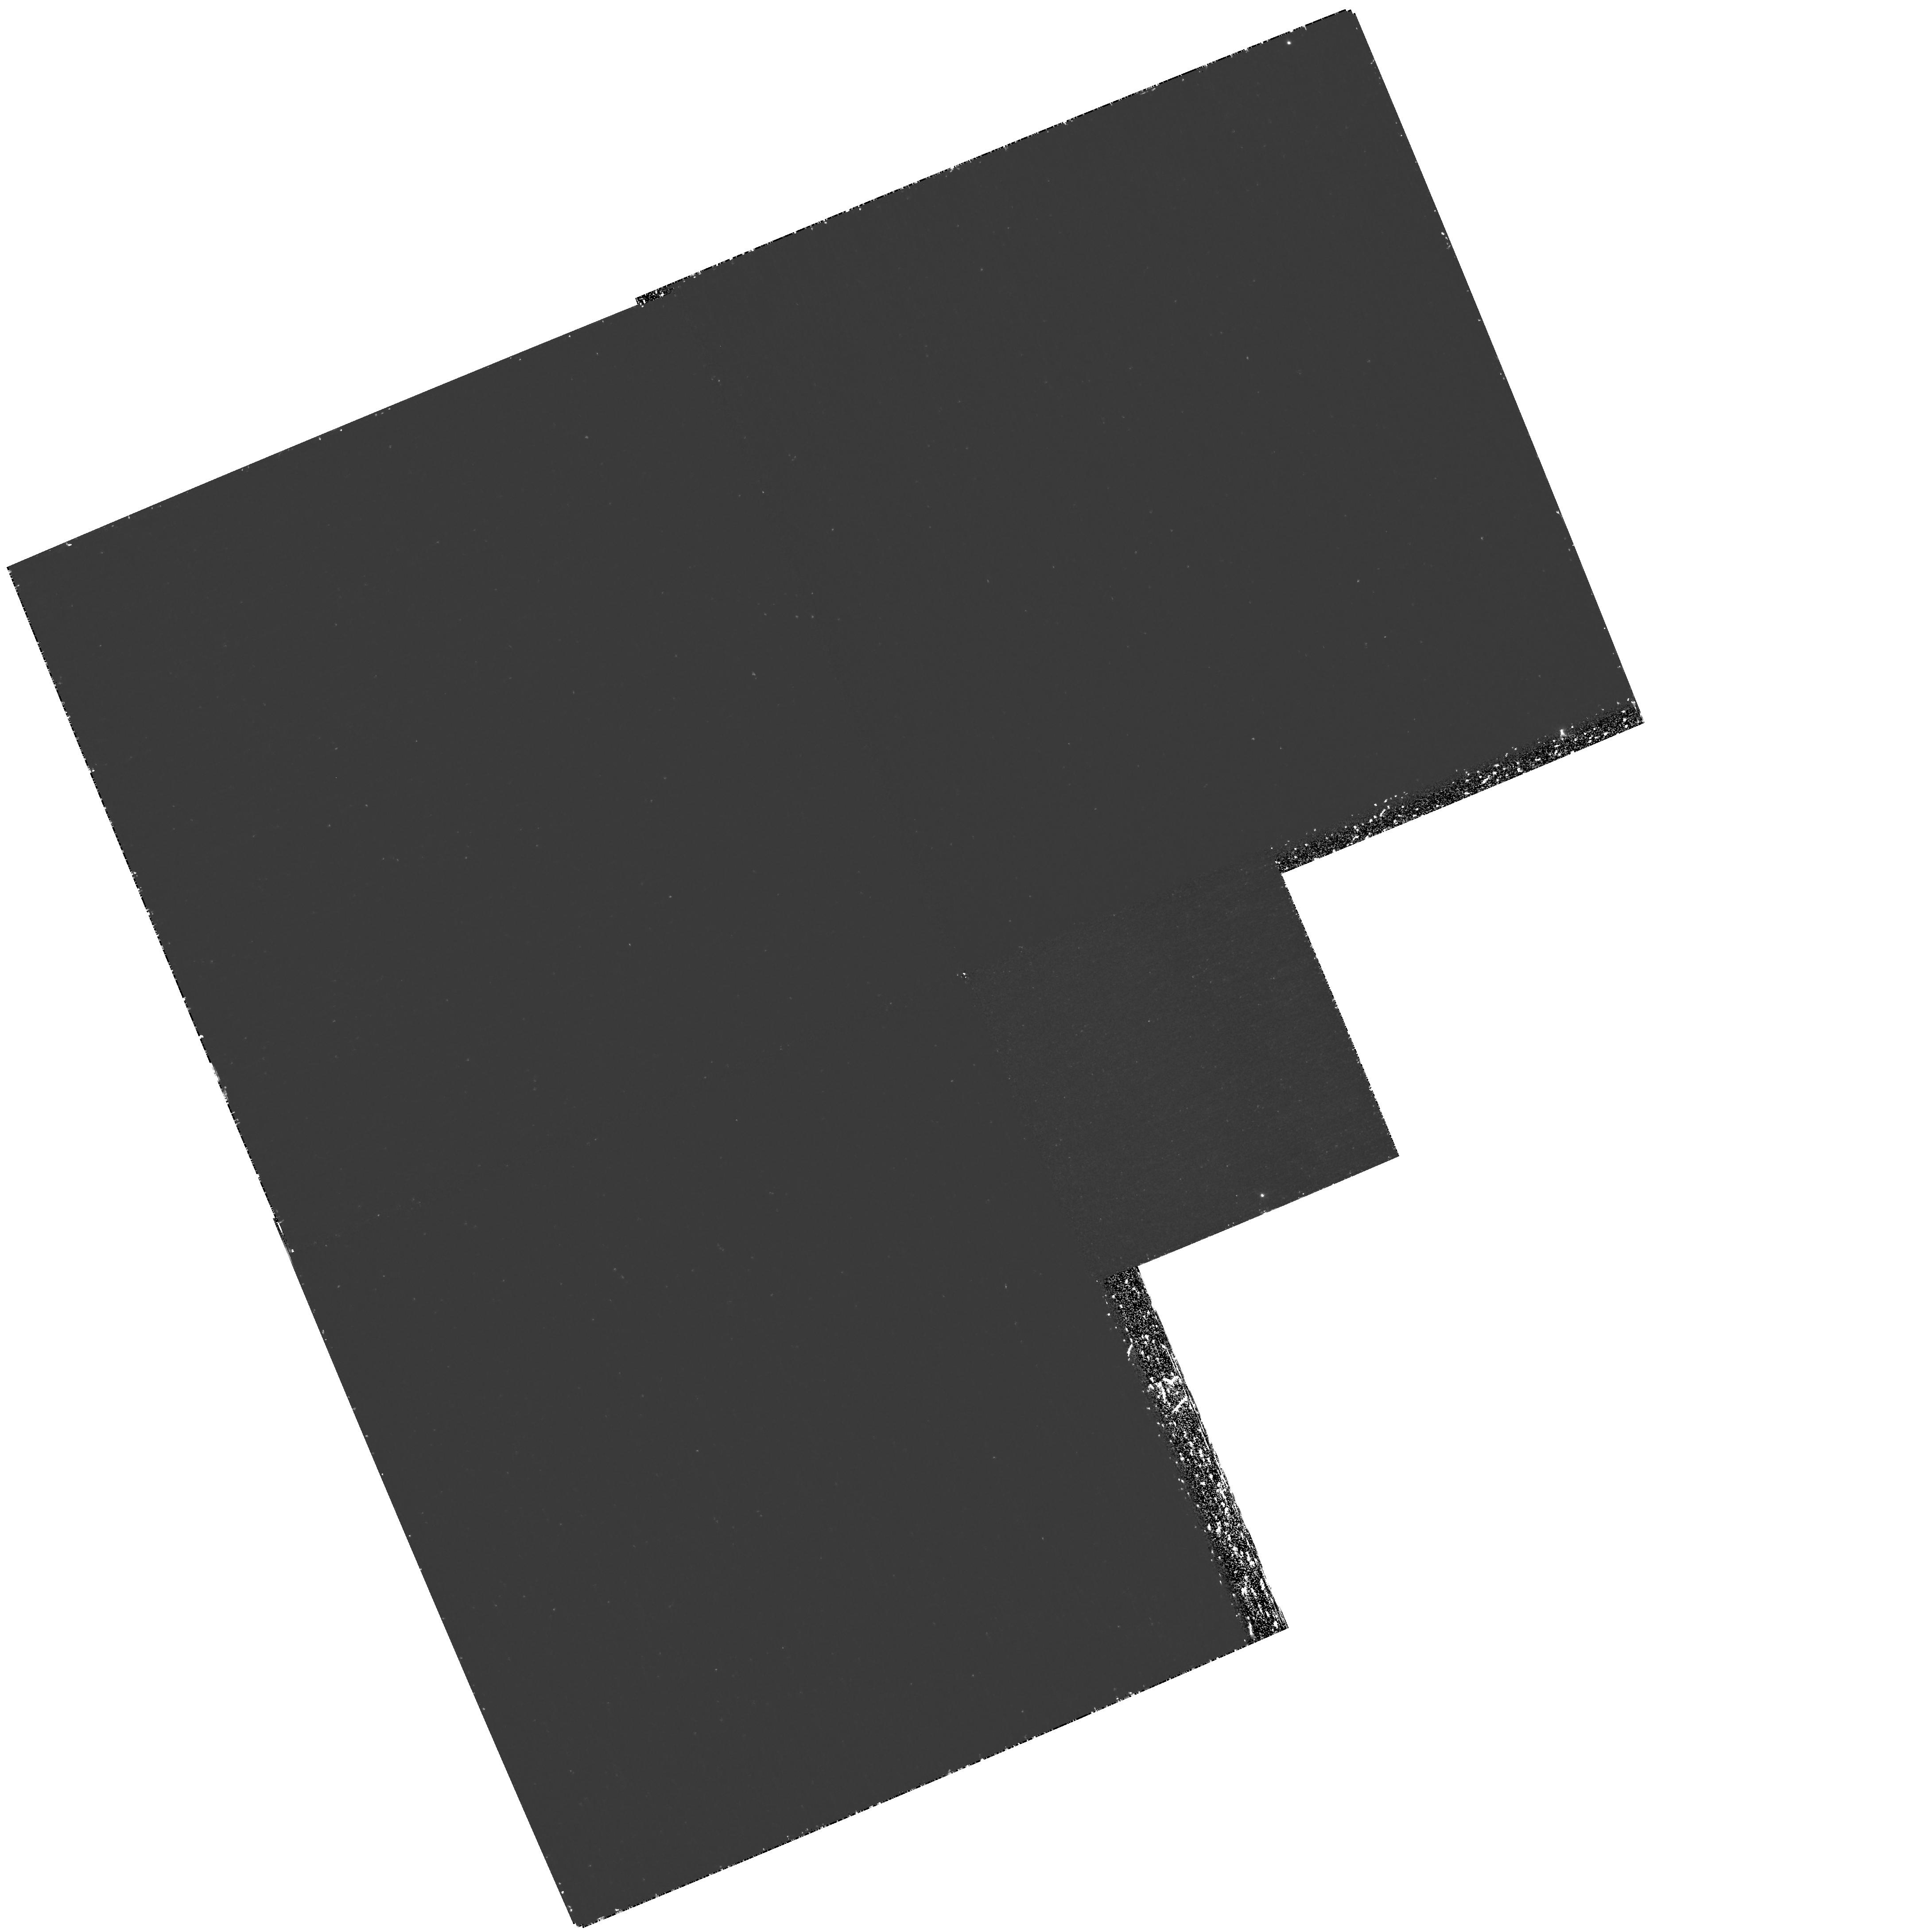
Target: GOODS-1
Instrument: WFPC2/PC
Filter: F502N
Exposure: 2.9 h
Observation ID: hst_11177_01_wfpc2_pc_f502n_ua1w01

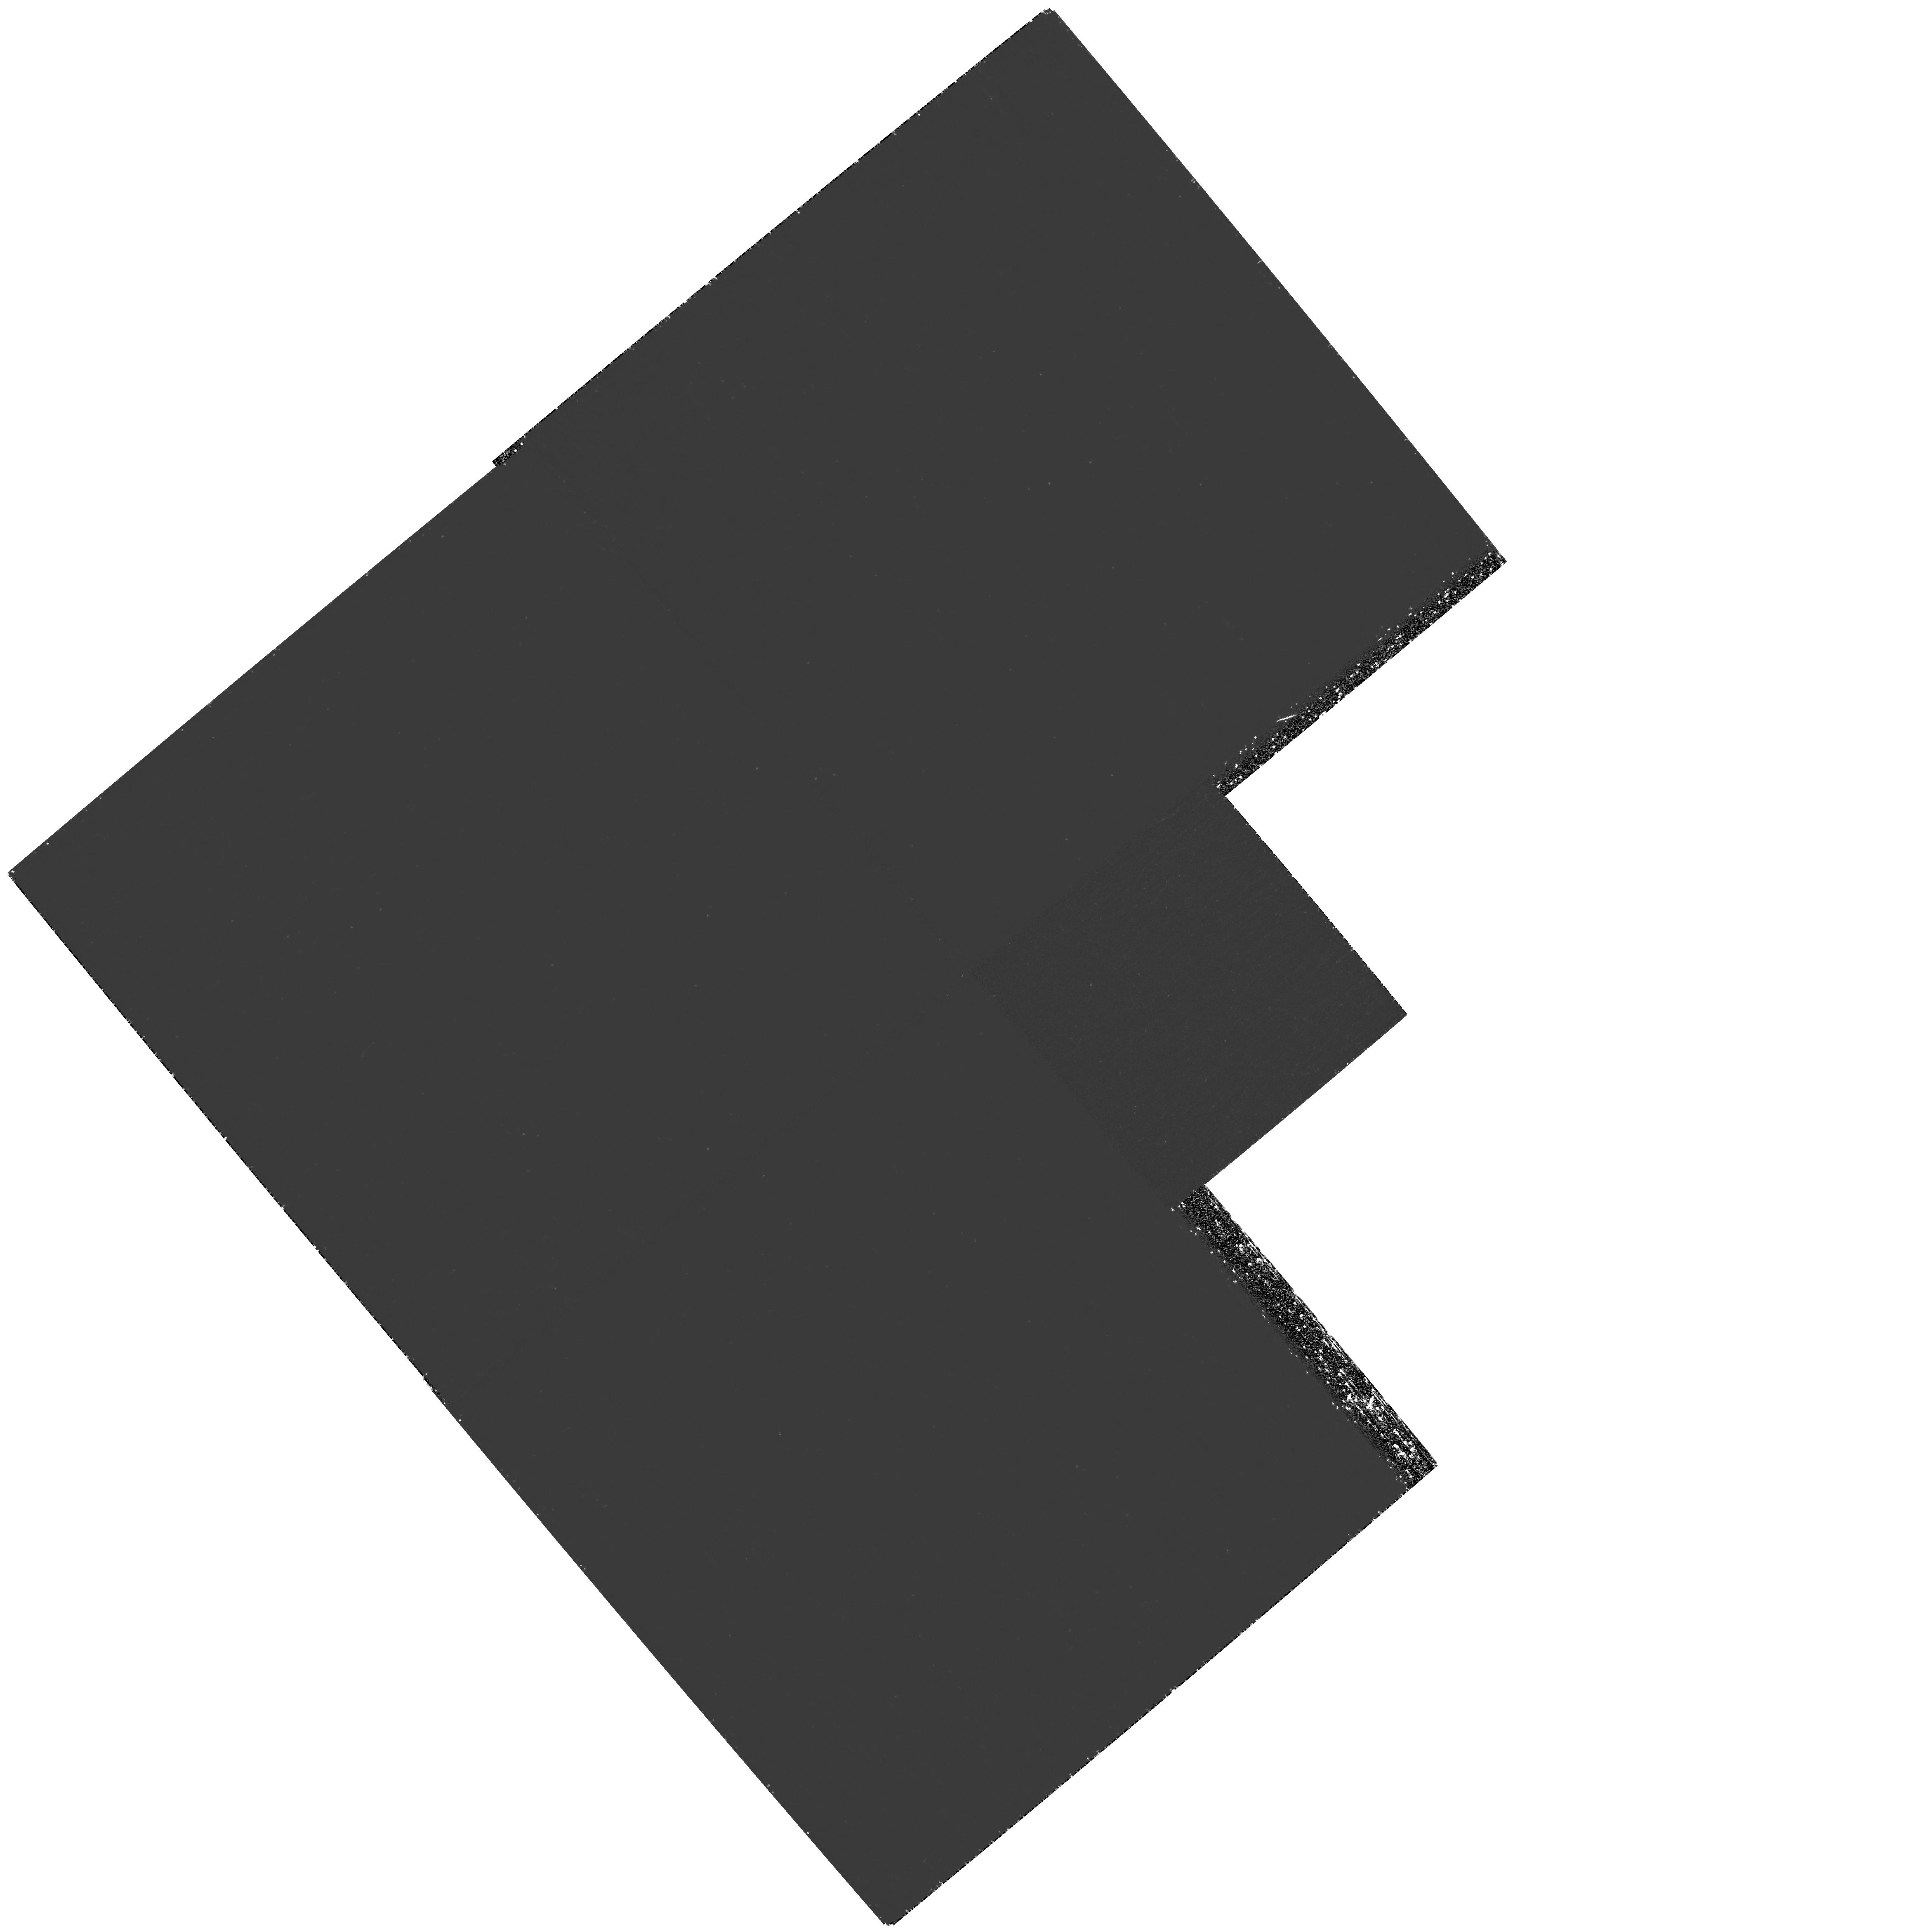
Target: GOODS-2
Instrument: WFPC2/PC
Filter: F502N
Exposure: 2.9 h
Observation ID: hst_11177_06_wfpc2_pc_f502n_ua1w06

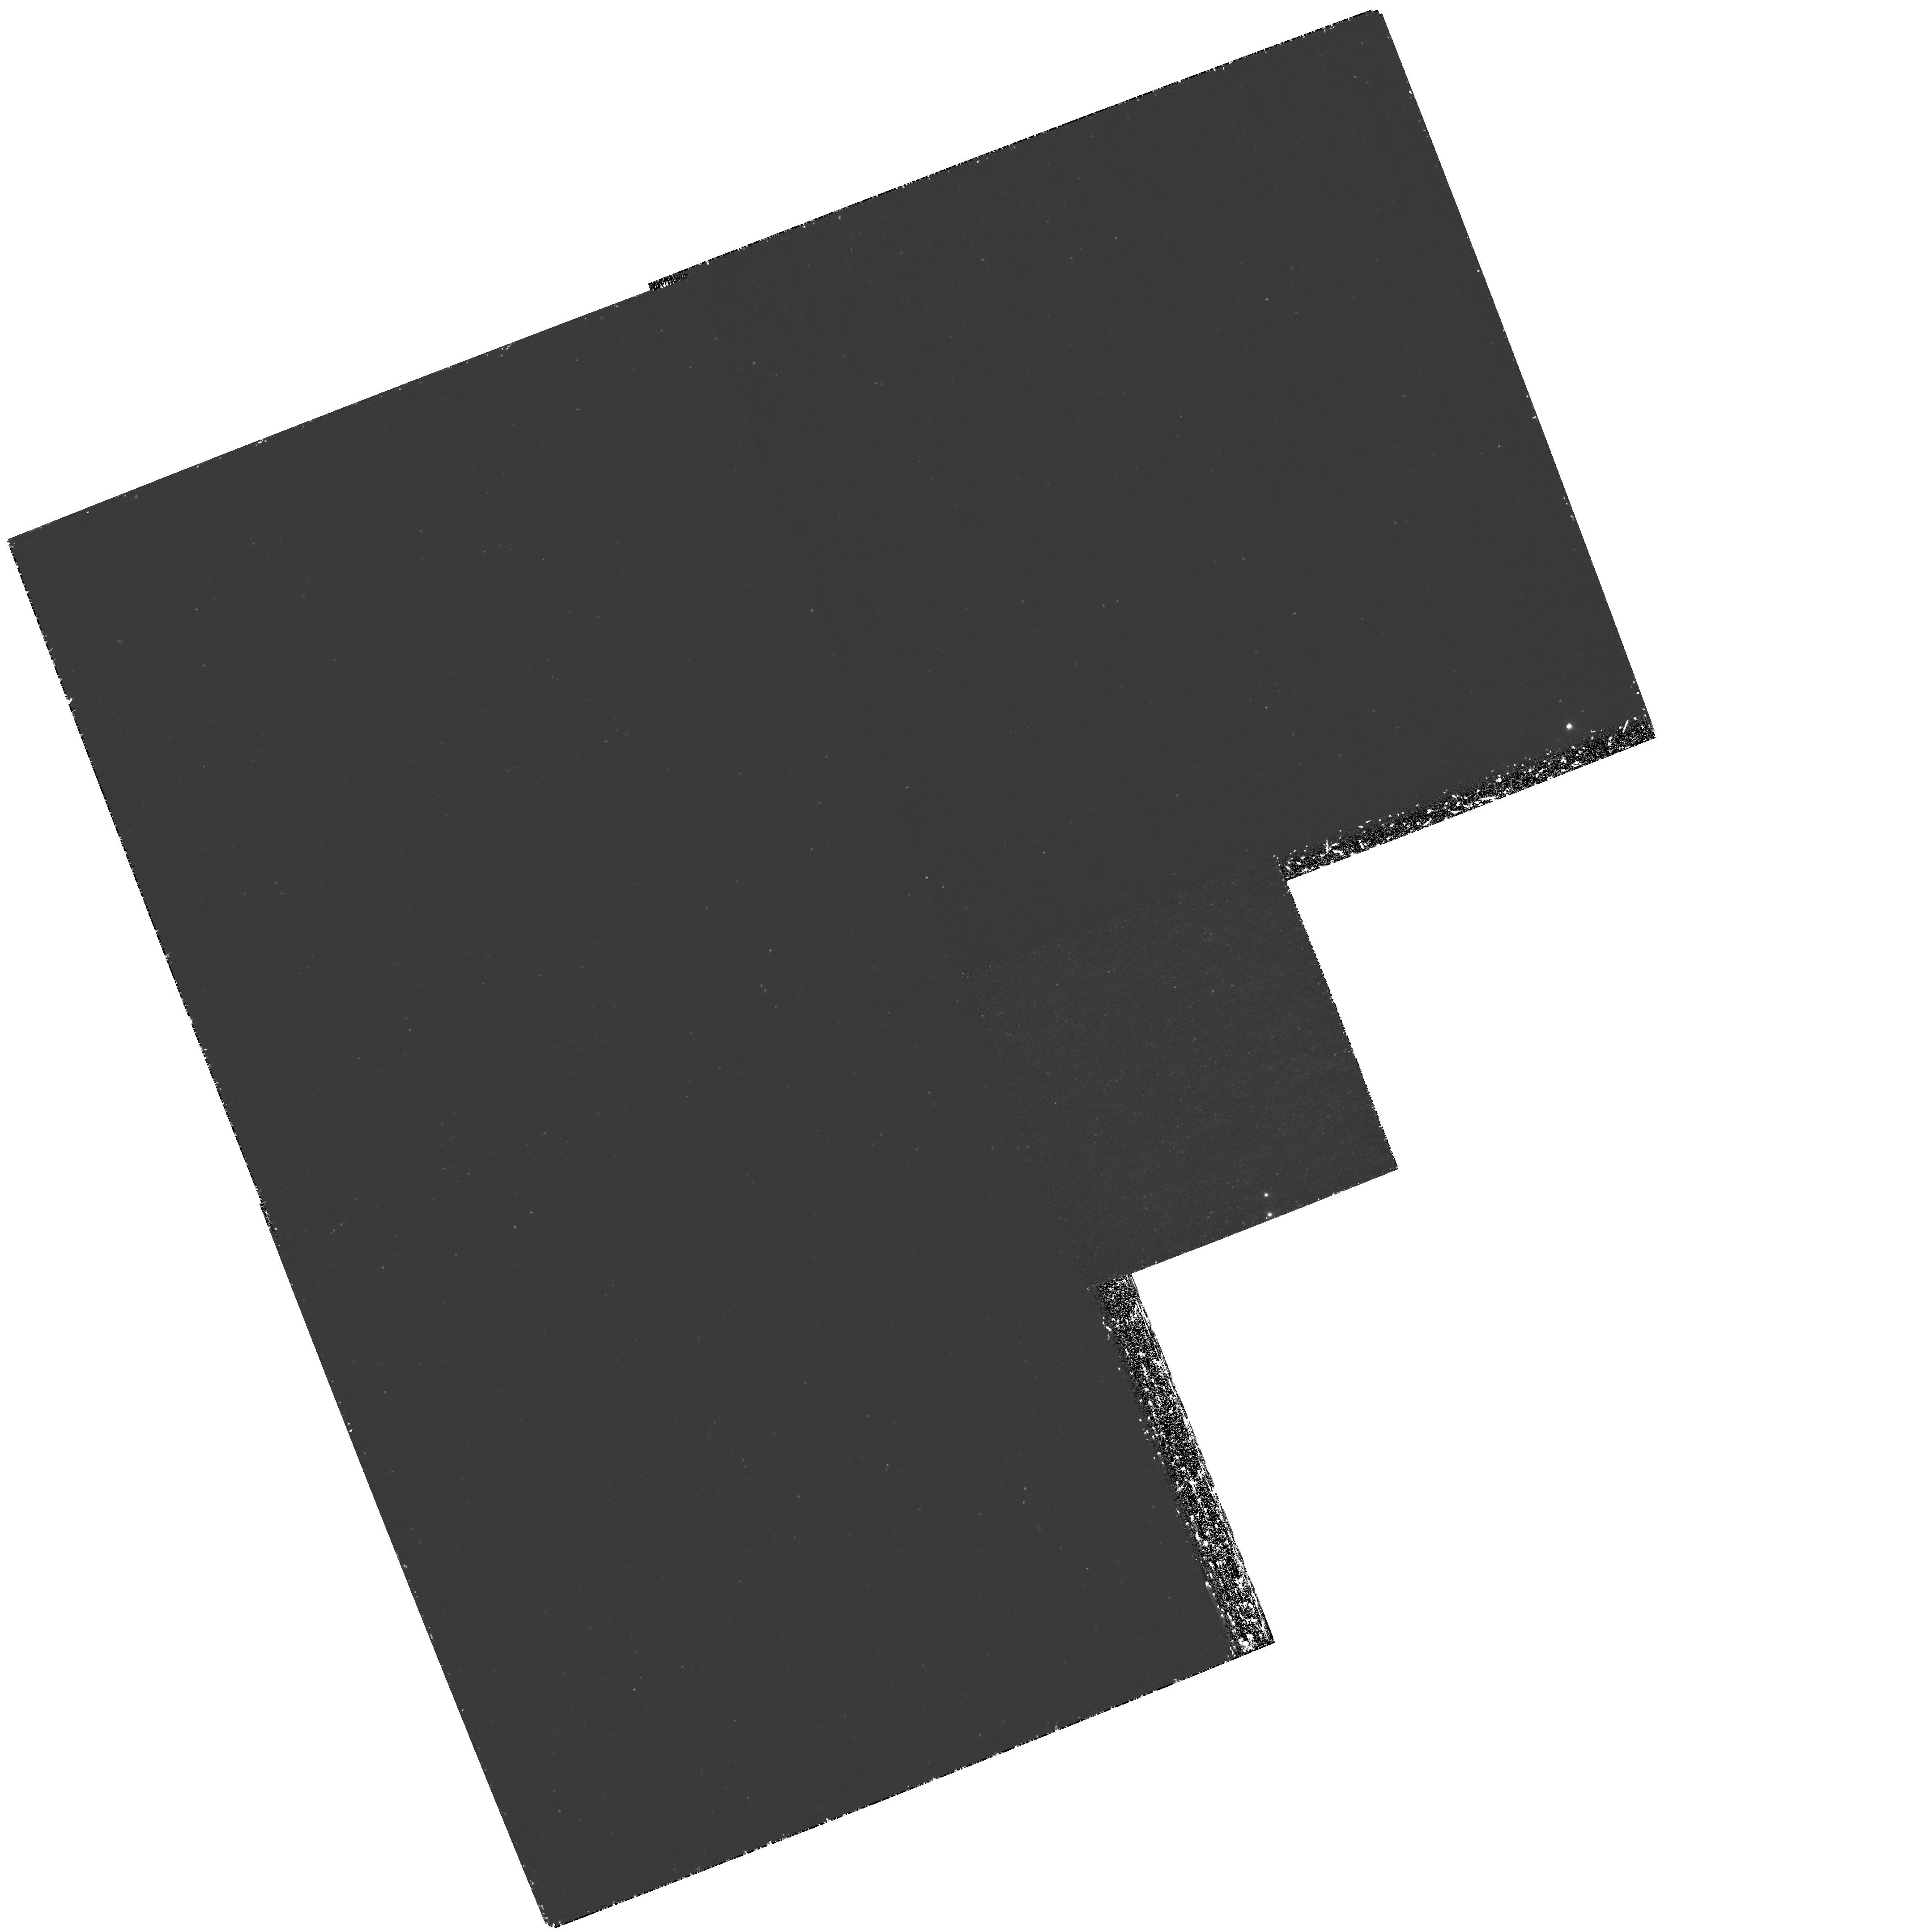
Target: GOODS-1
Instrument: WFPC2/PC
Filter: F502N
Exposure: 2.9 h
Observation ID: hst_11177_02_wfpc2_pc_f502n_ua1w02

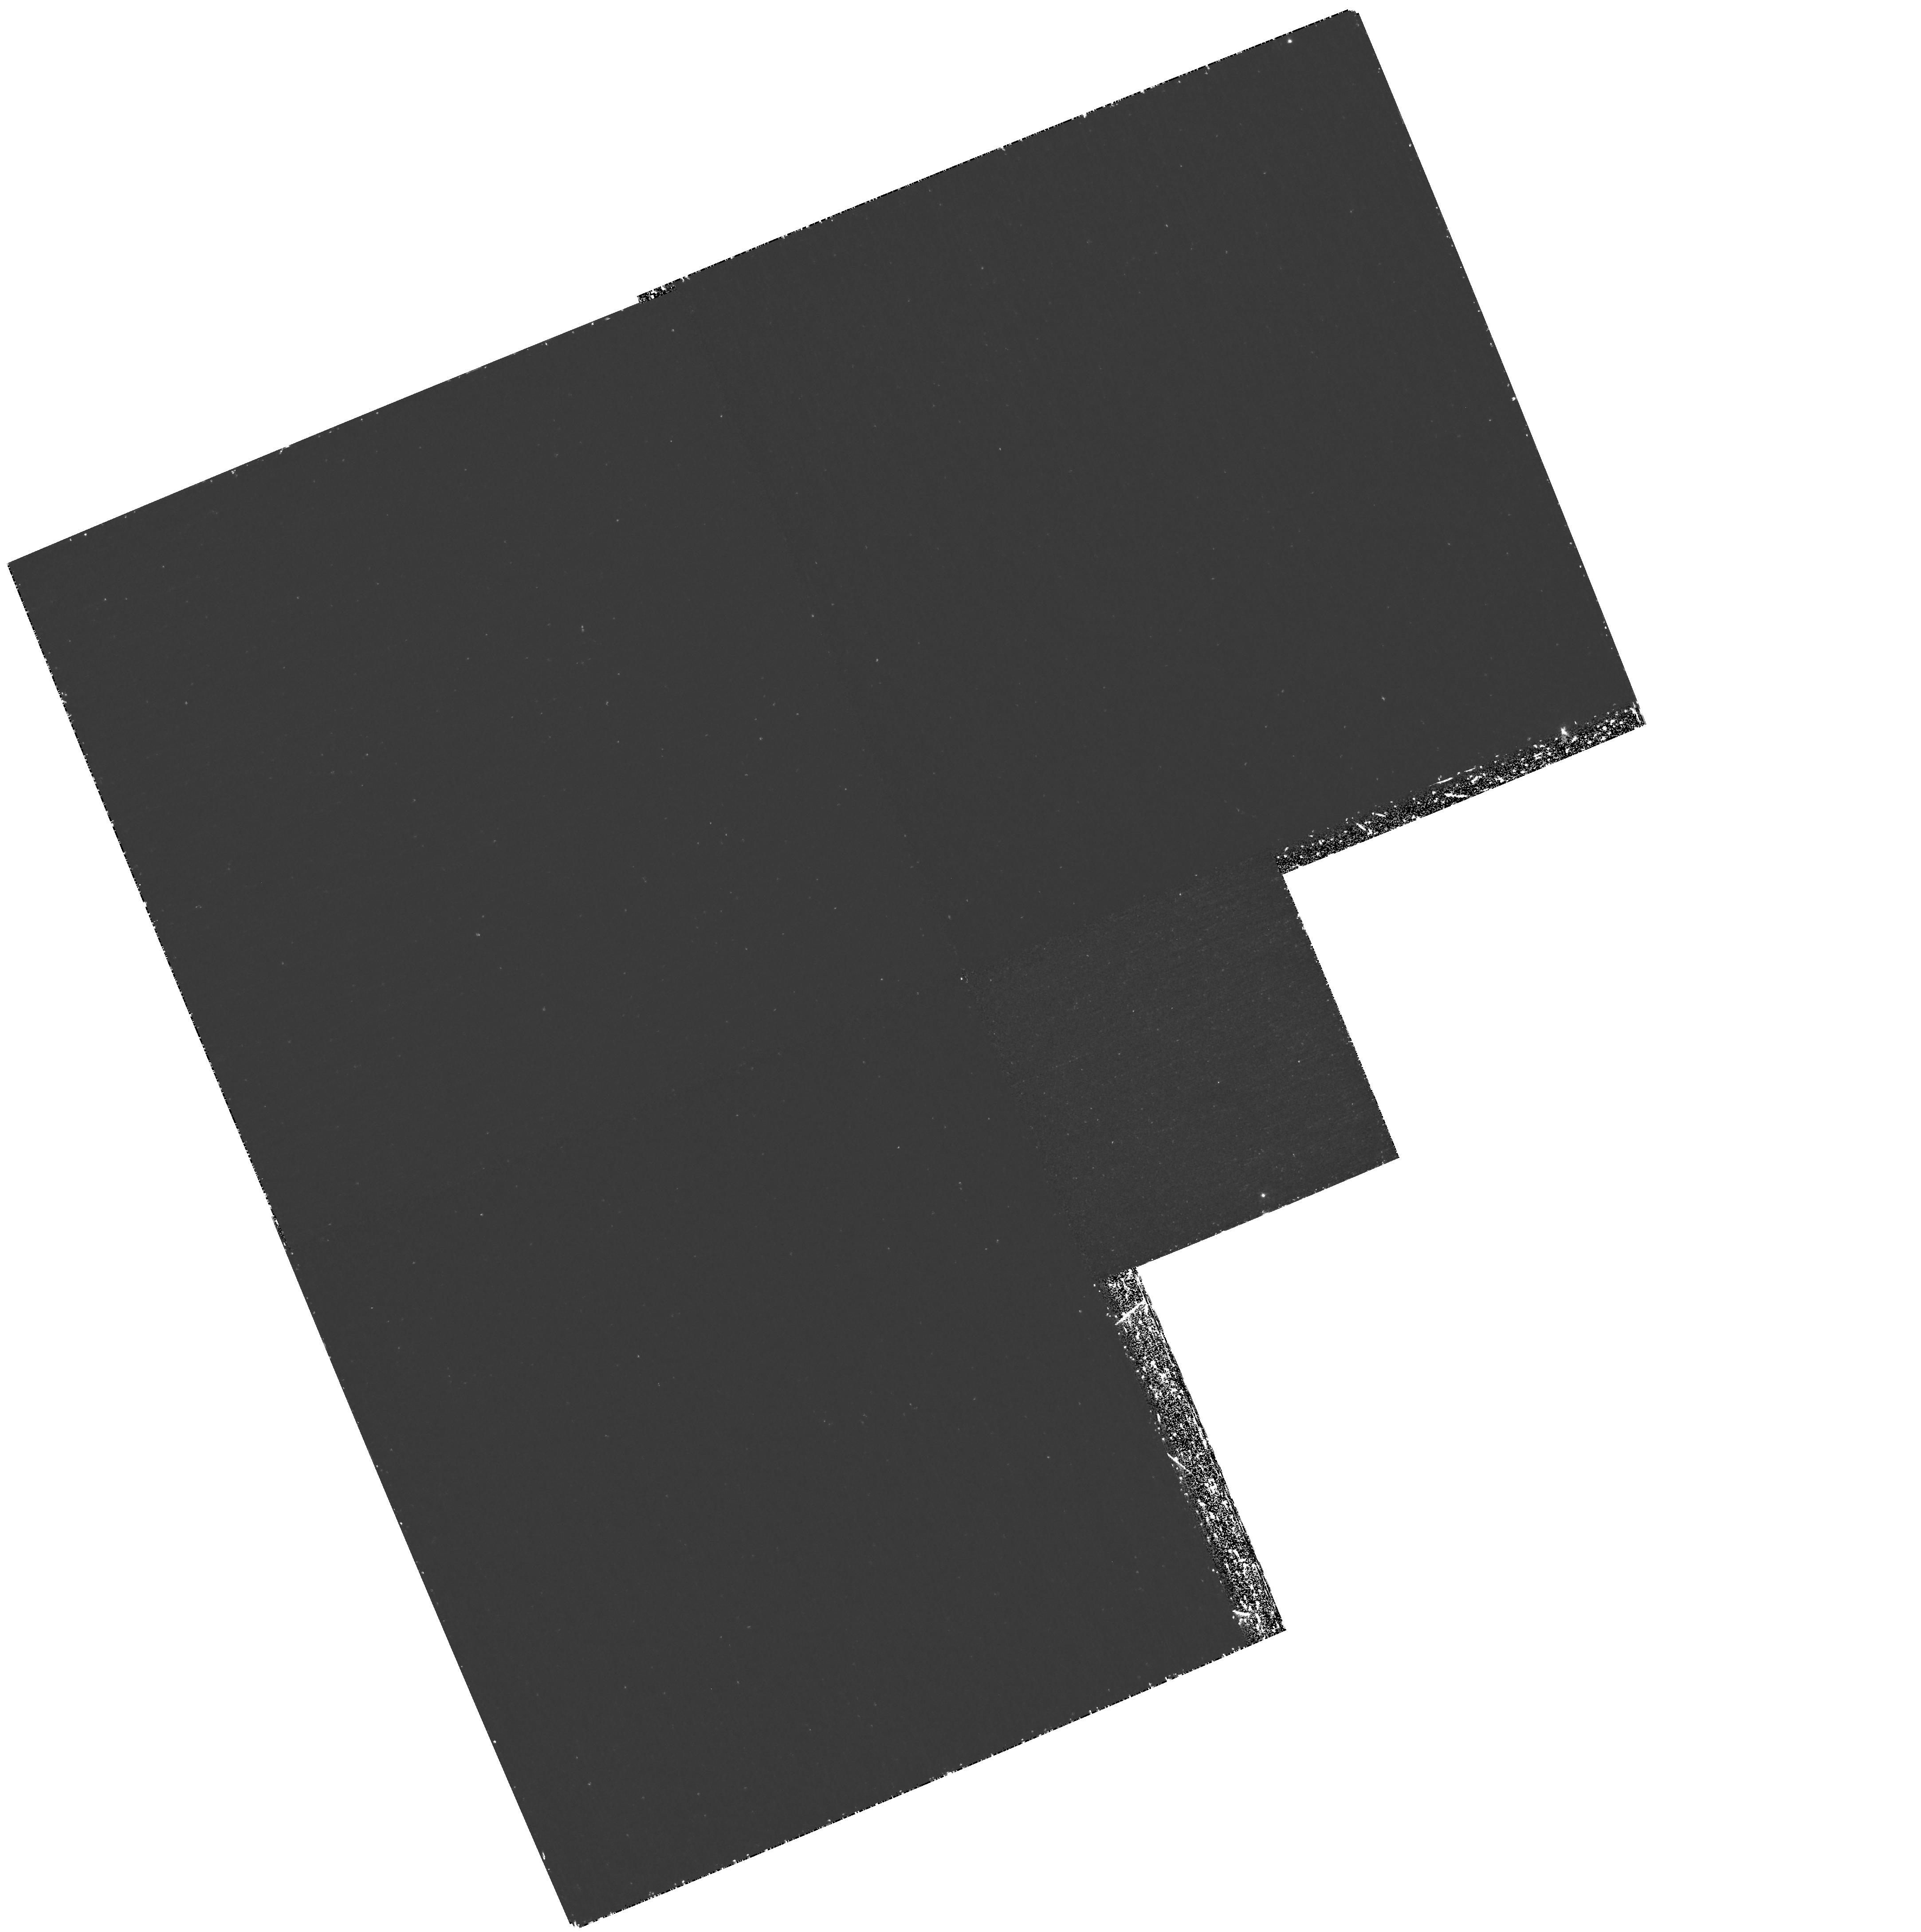
Target: GOODS-1
Instrument: WFPC2/PC
Filter: F502N
Exposure: 2.9 h
Observation ID: hst_11177_03_wfpc2_pc_f502n_ua1w03

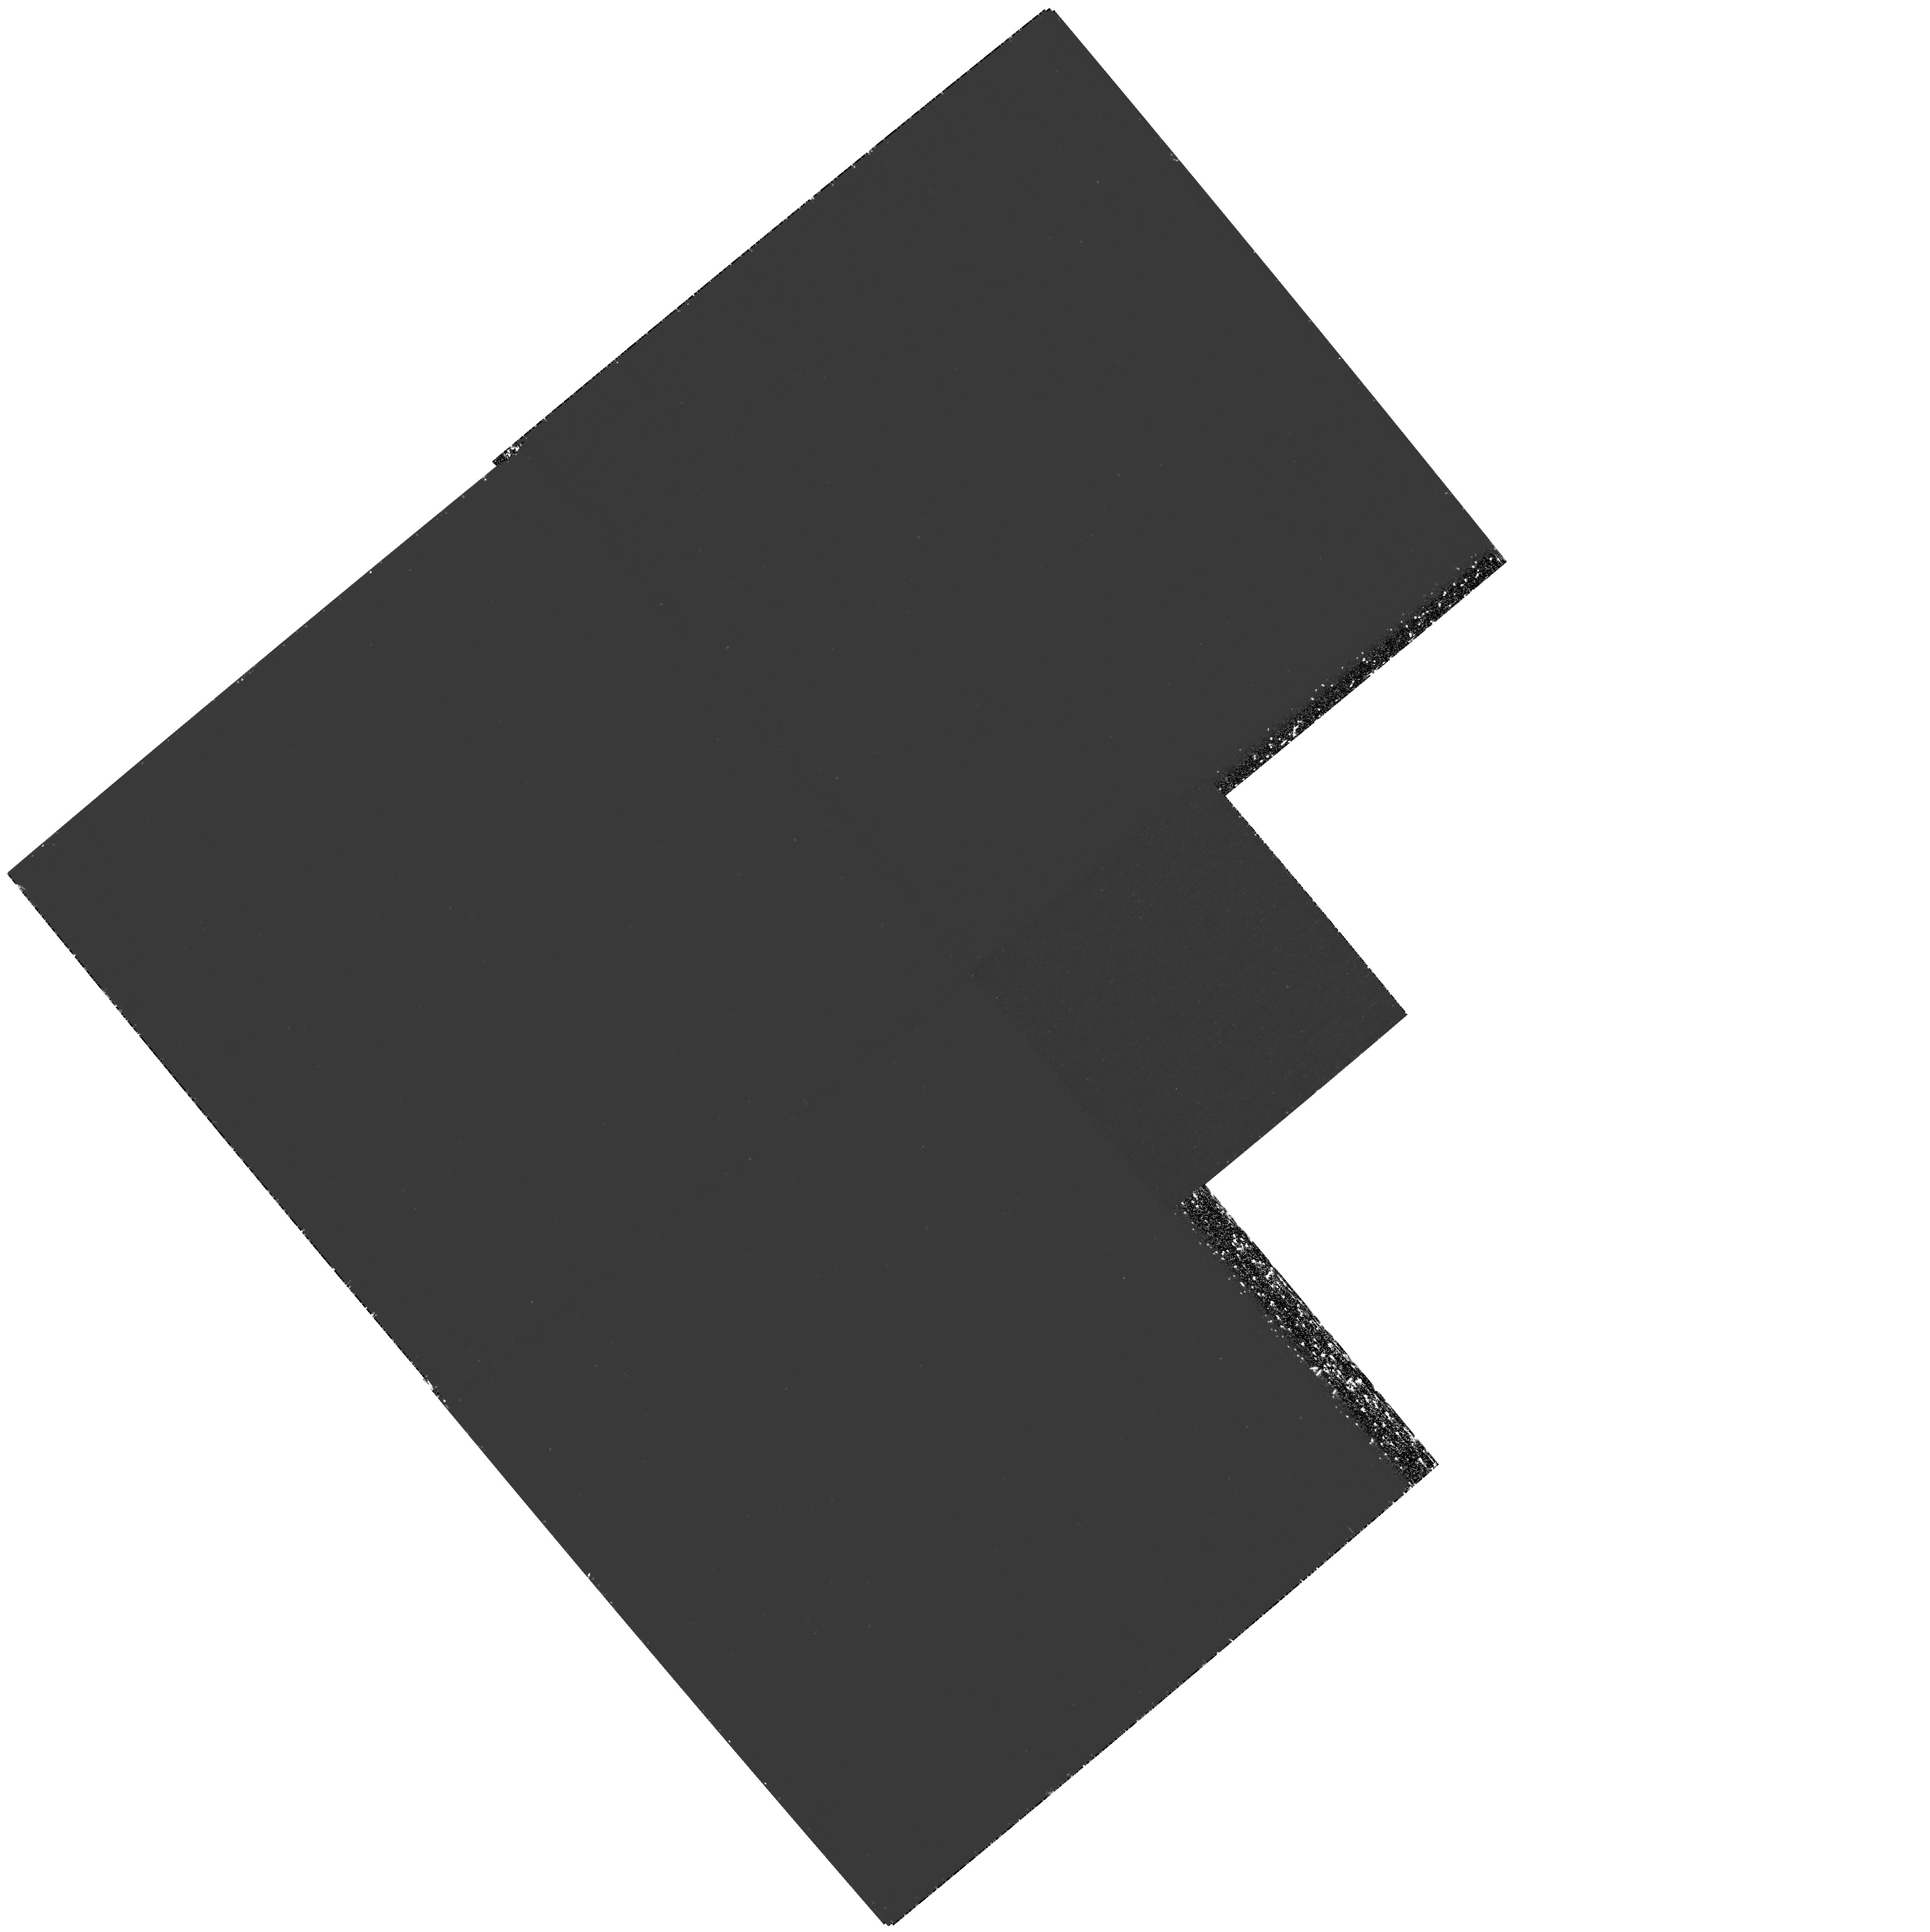
Target: GOODS-2
Instrument: WFPC2/PC
Filter: F502N
Exposure: 2.9 h
Observation ID: hst_11177_05_wfpc2_pc_f502n_ua1w05

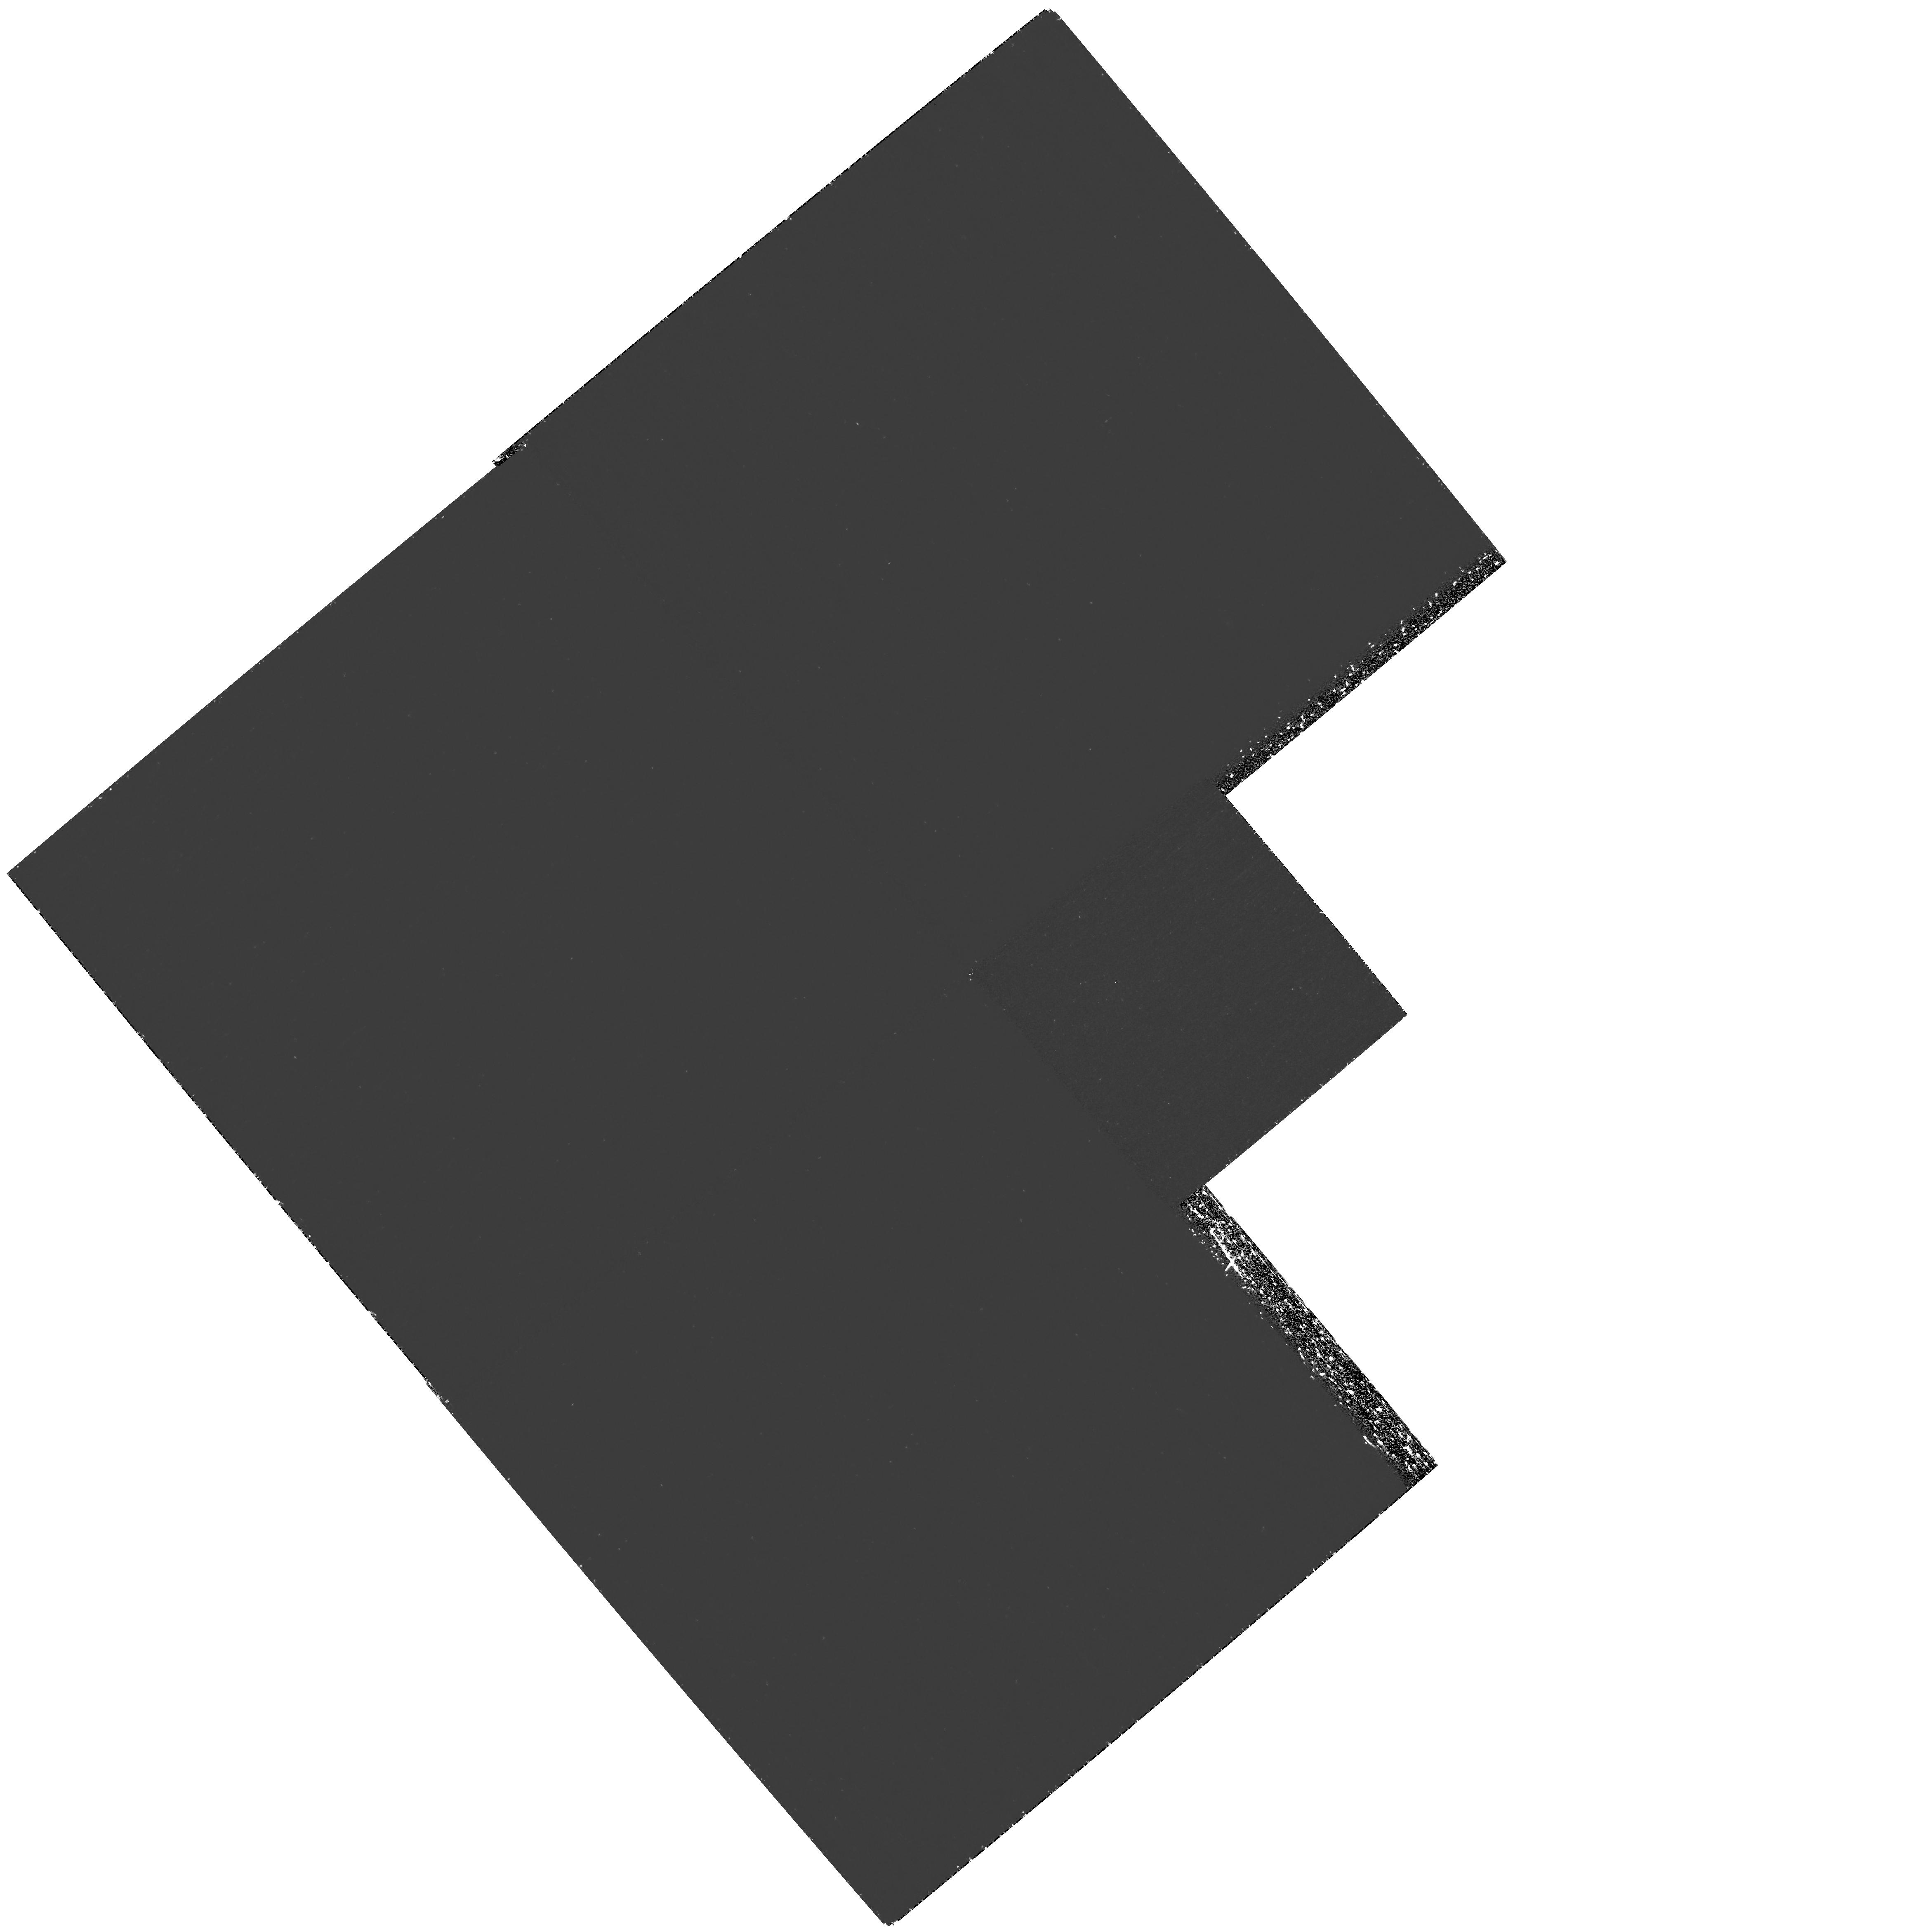
Target: GOODS-2
Instrument: WFPC2/PC
Filter: F502N
Exposure: 2.9 h
Observation ID: hst_11177_04_wfpc2_pc_f502n_ua1w04

The Nature of z=3 Lyman-Alpha Emitters (PI: Gronwall, Caryl)

The advent of large mosaic CCD cameras on 4 -- 8 m class telescopes has recently led to a revolution in our ability to detect primordial galaxies. Today, large numbers of strong Ly-alpha emitters (LAEs) are being discovered between 2.4 < z < 6. These are important objects: not only do they sample a part of the galaxy luminosity function that is inaccessible to the Lyman-break technique, but they also tend to be younger and less chemically evolved. In fact, the LAEs now being found are currently our best candidates for galaxies in the act of formation. To investigate the properties of this class of objects, we have conducted an extremely deep narrow-band (5000 Angstrom; FWHM = 50 Angstrom) and broad-band (UBVRIzJK) survey of the Extended Chandra Deep Field South, and have identified a homogeneous sample of strong Ly-alpha emitters at z = 3.11. Twenty-seven of these objects are located within the region surveyed by Great Observatories Origins Deep Survey (GOODS) and have detailed morphological information available from the rest-frame ultraviolet. We propose 0.2" resolution narrow-band imaging of 11 of our LAEs using the F502N filter of WFPC2. By comparing the Ly-alpha and rest-frame UV continuum morphologies of these galaxies, we will be able to look for the presence of outflows, constrain their dust content, and test whether these objects are truly primordial galaxies.